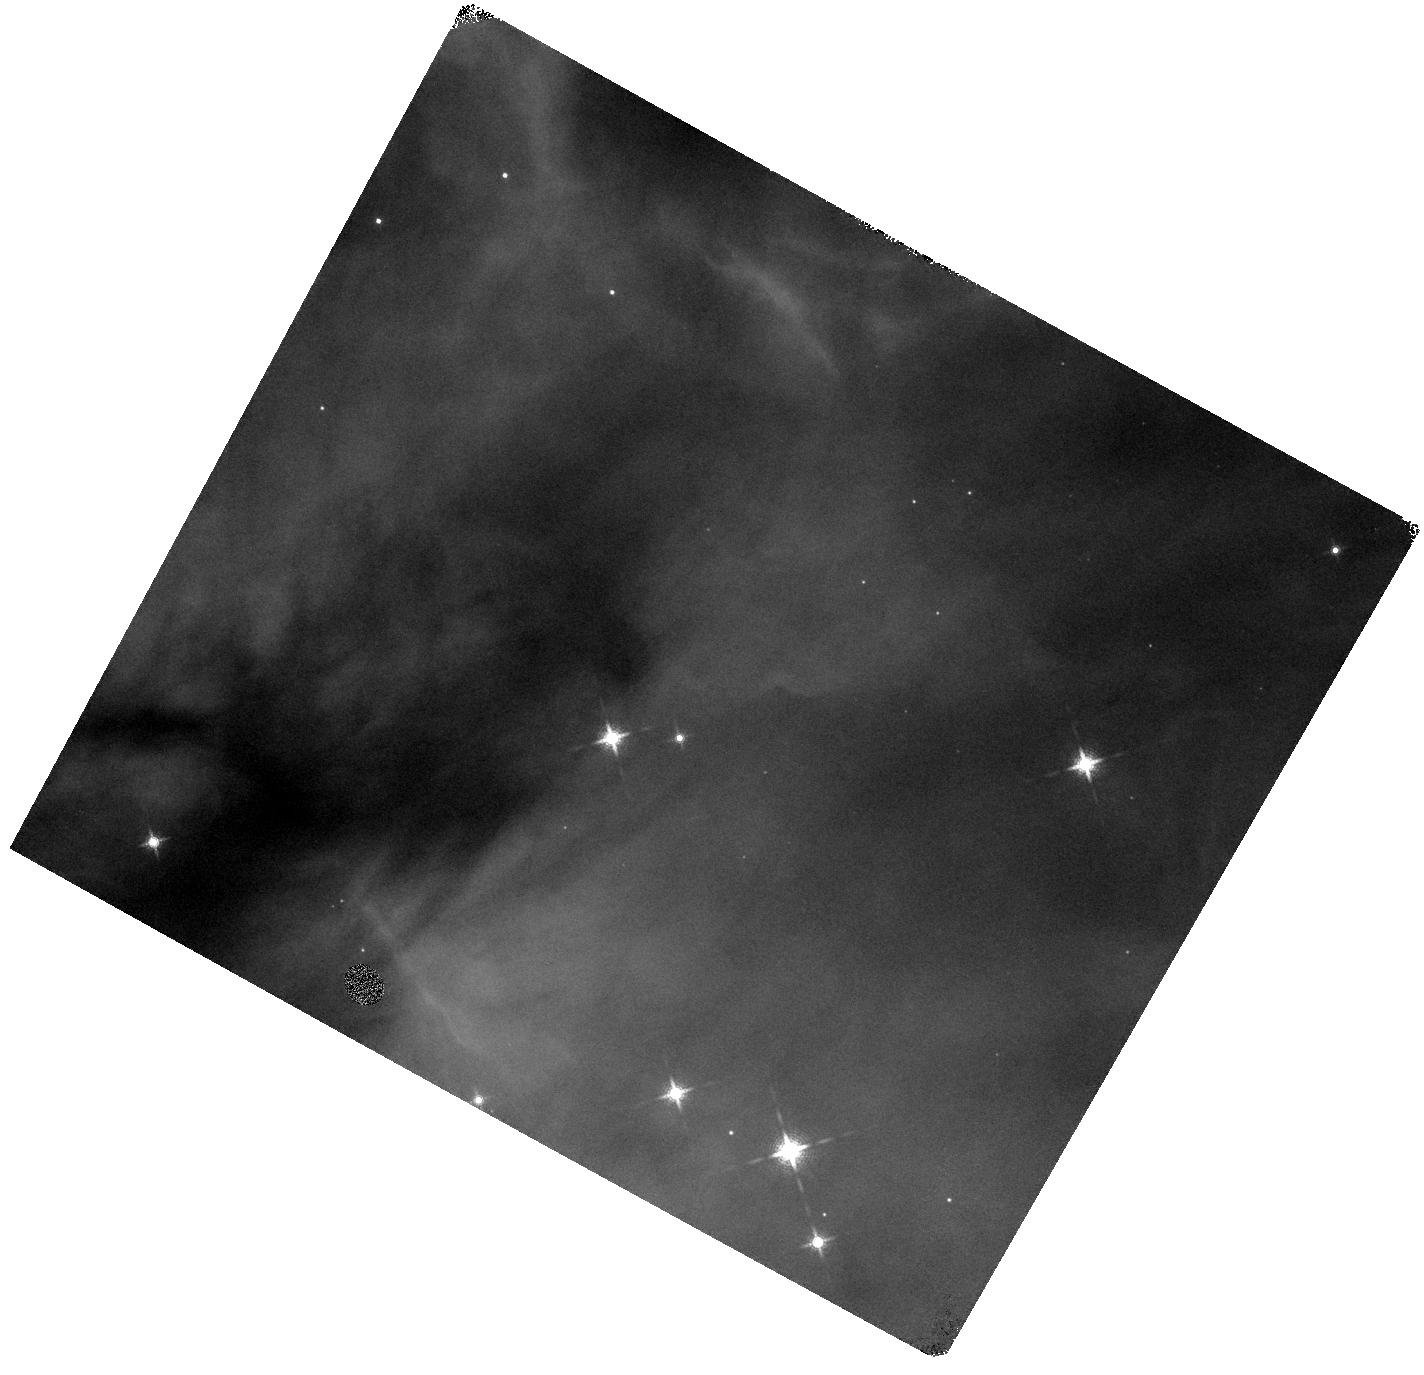
Target: NGC-2024-V02. Instrument: WFC3/IR. Filter: F139M. Exposure: 6 min. Observation ID: hst_15334_02_wfc3_ir_f139m_idje02

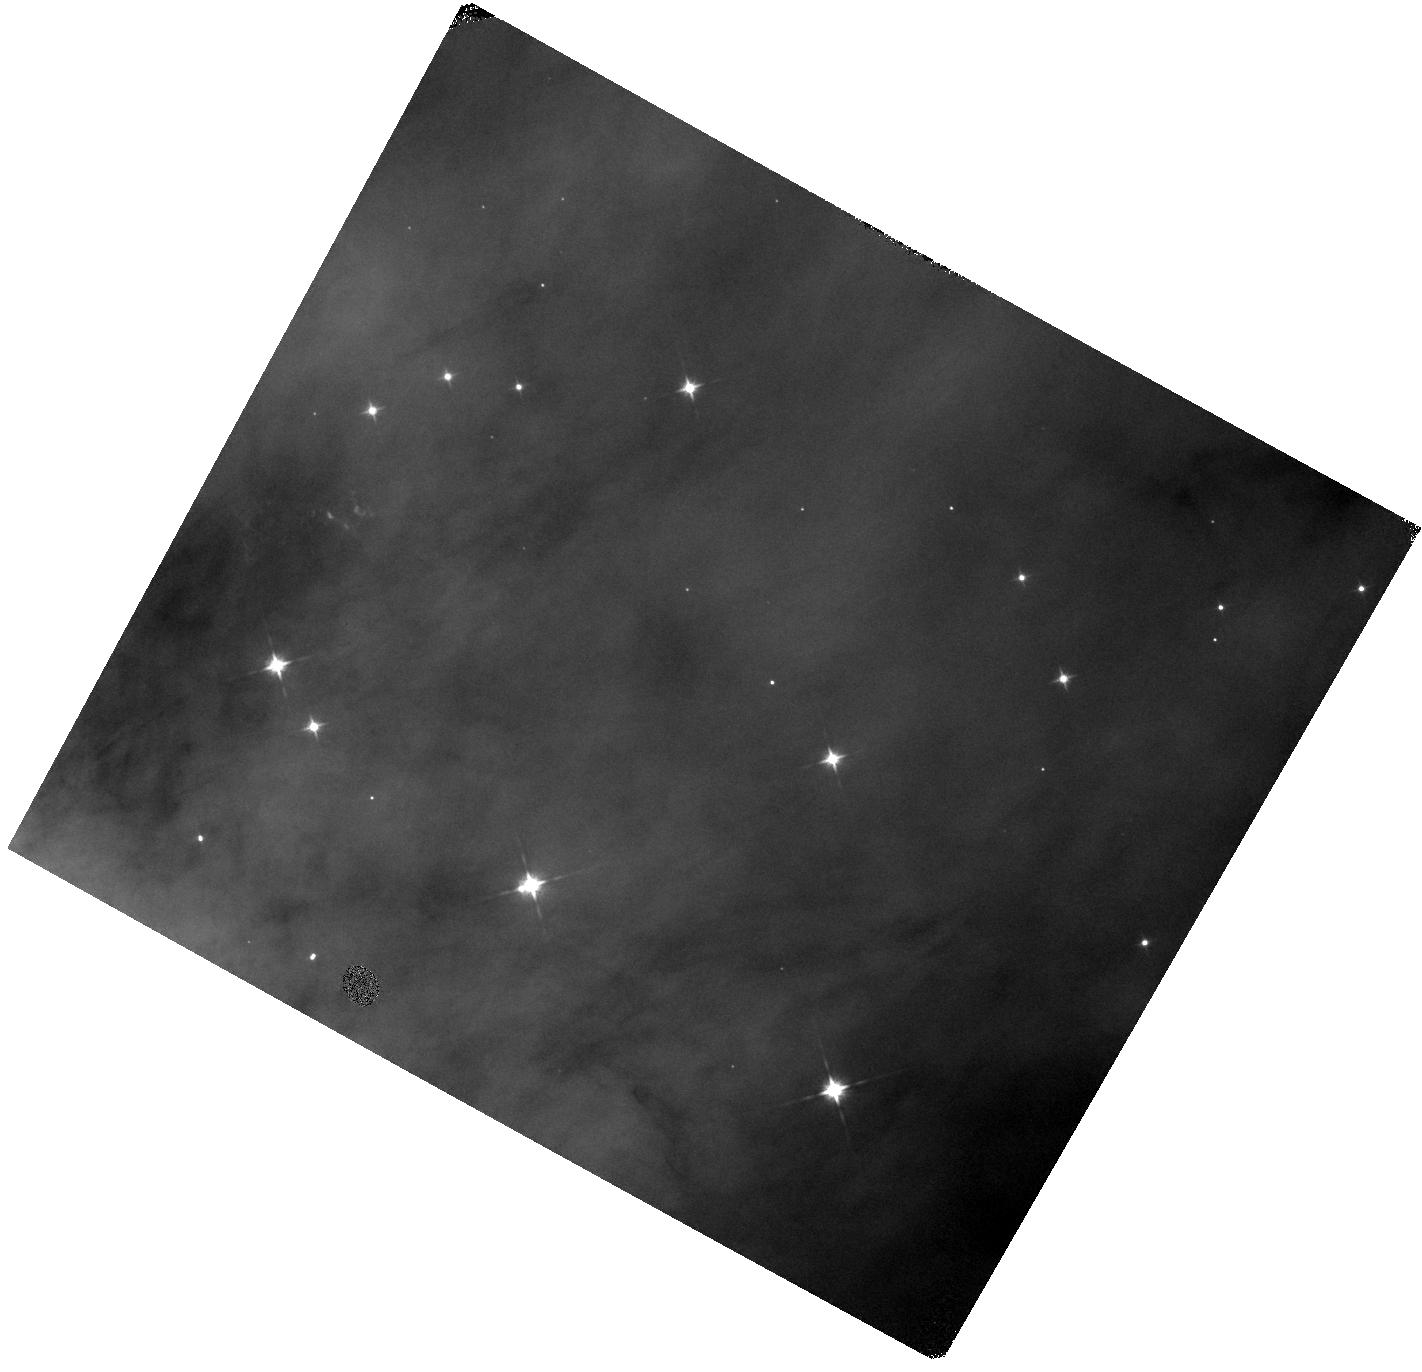
Target: NGC-2024-V05. Instrument: WFC3/IR. Filter: F105W. Exposure: 2 min. Observation ID: hst_15334_05_wfc3_ir_f105w_idje05

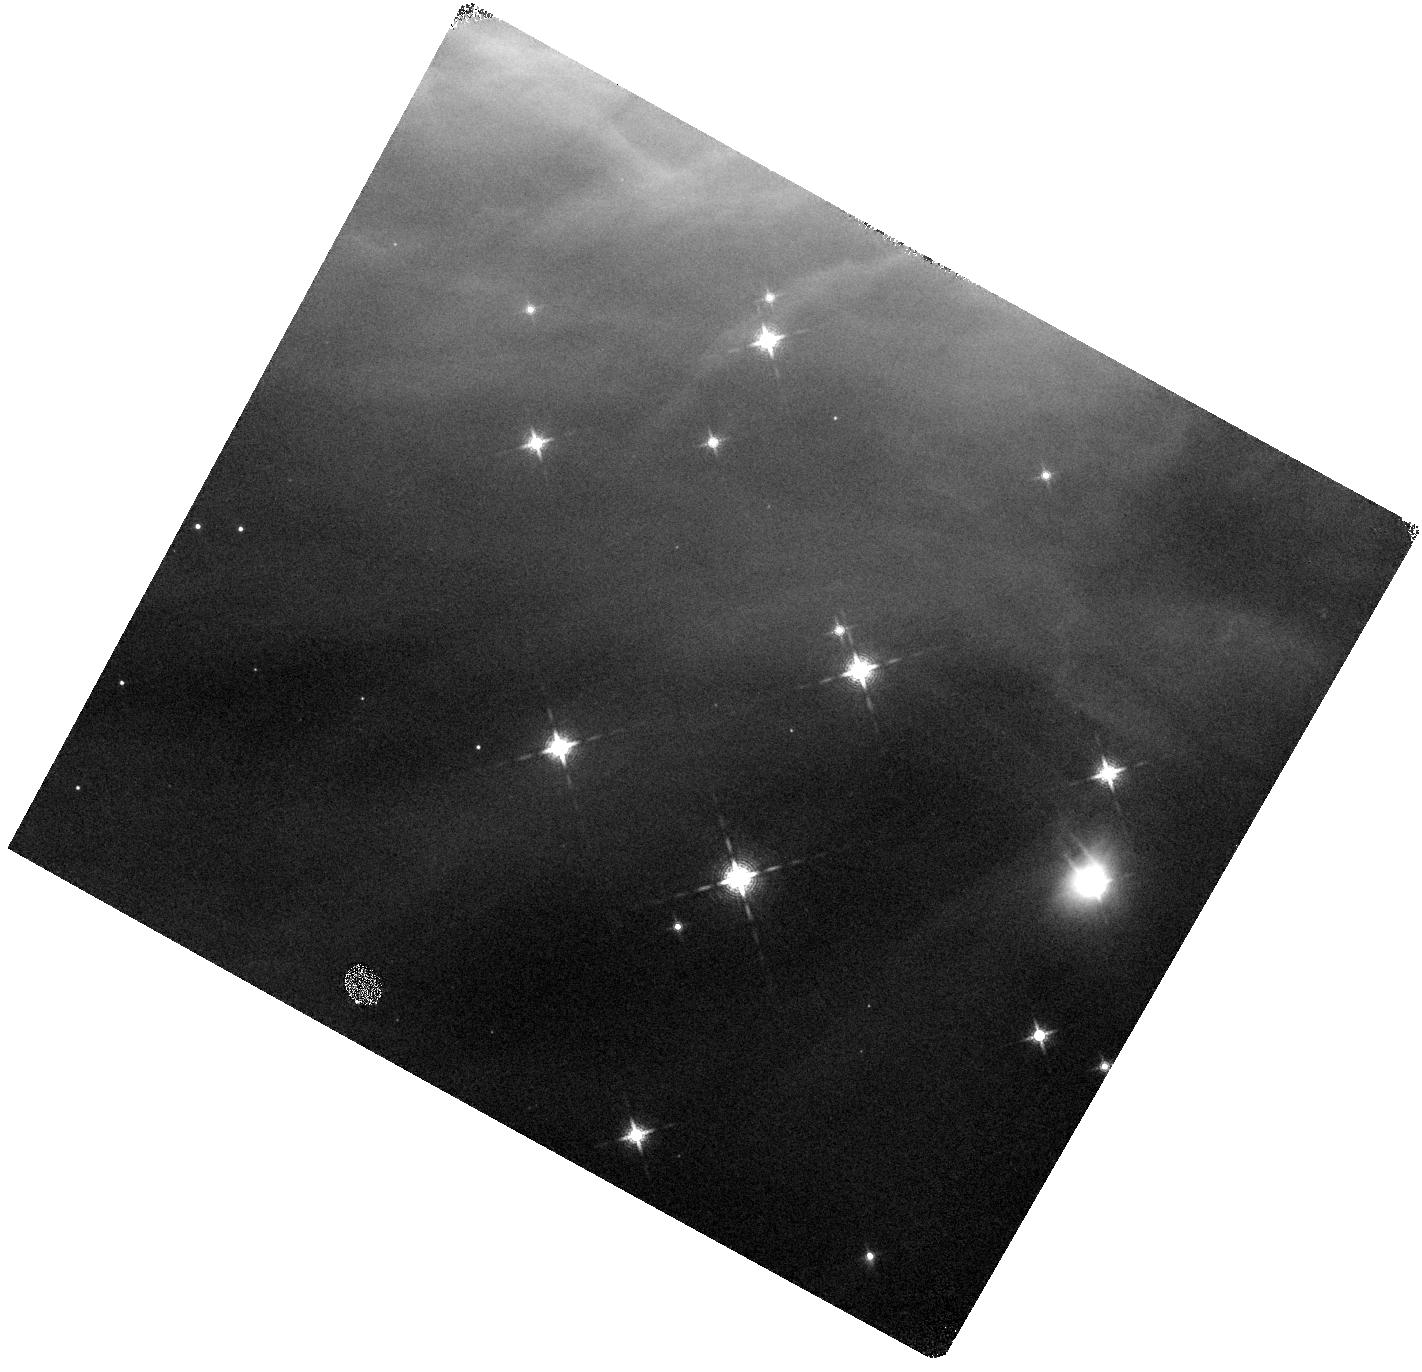
Target: NGC-2024-V19. Instrument: WFC3/IR. Filter: F139M. Exposure: 6 min. Observation ID: hst_15334_19_wfc3_ir_f139m_idje19

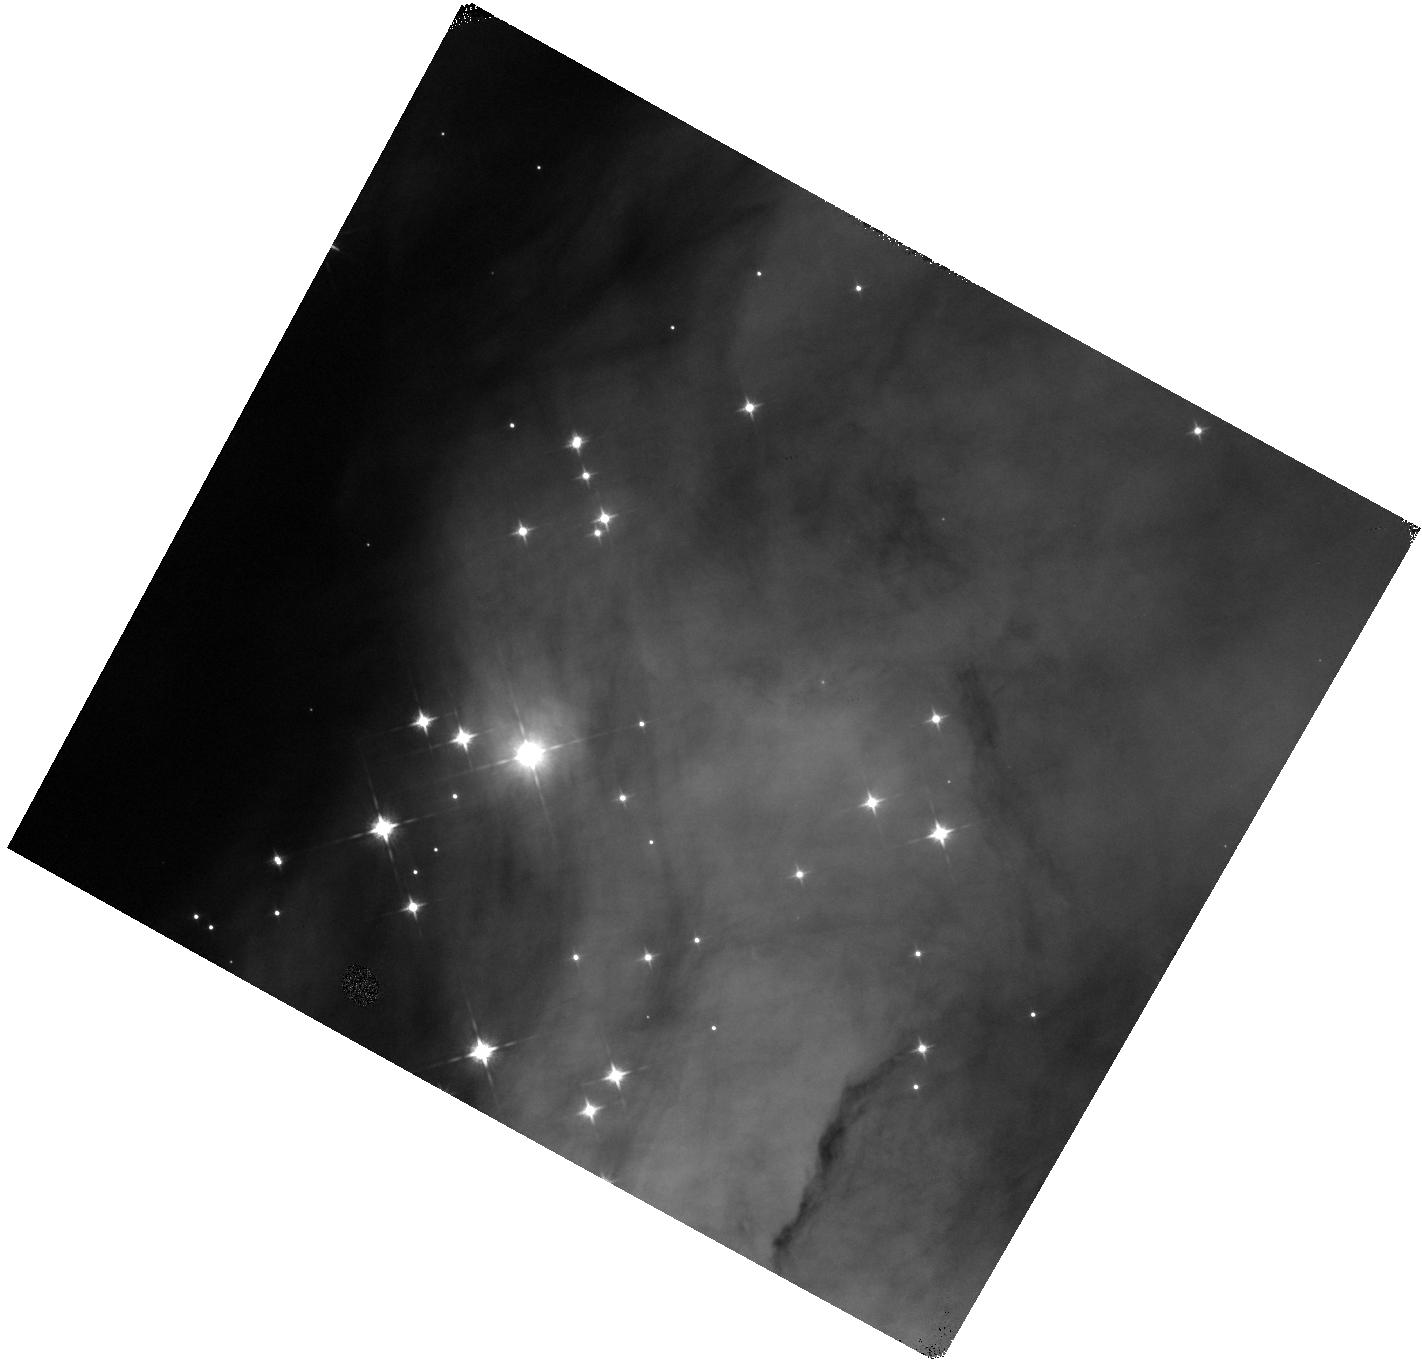
Target: NGC-2024-V06. Instrument: WFC3/IR. Filter: F105W. Exposure: 2 min. Observation ID: hst_15334_06_wfc3_ir_f105w_idje06

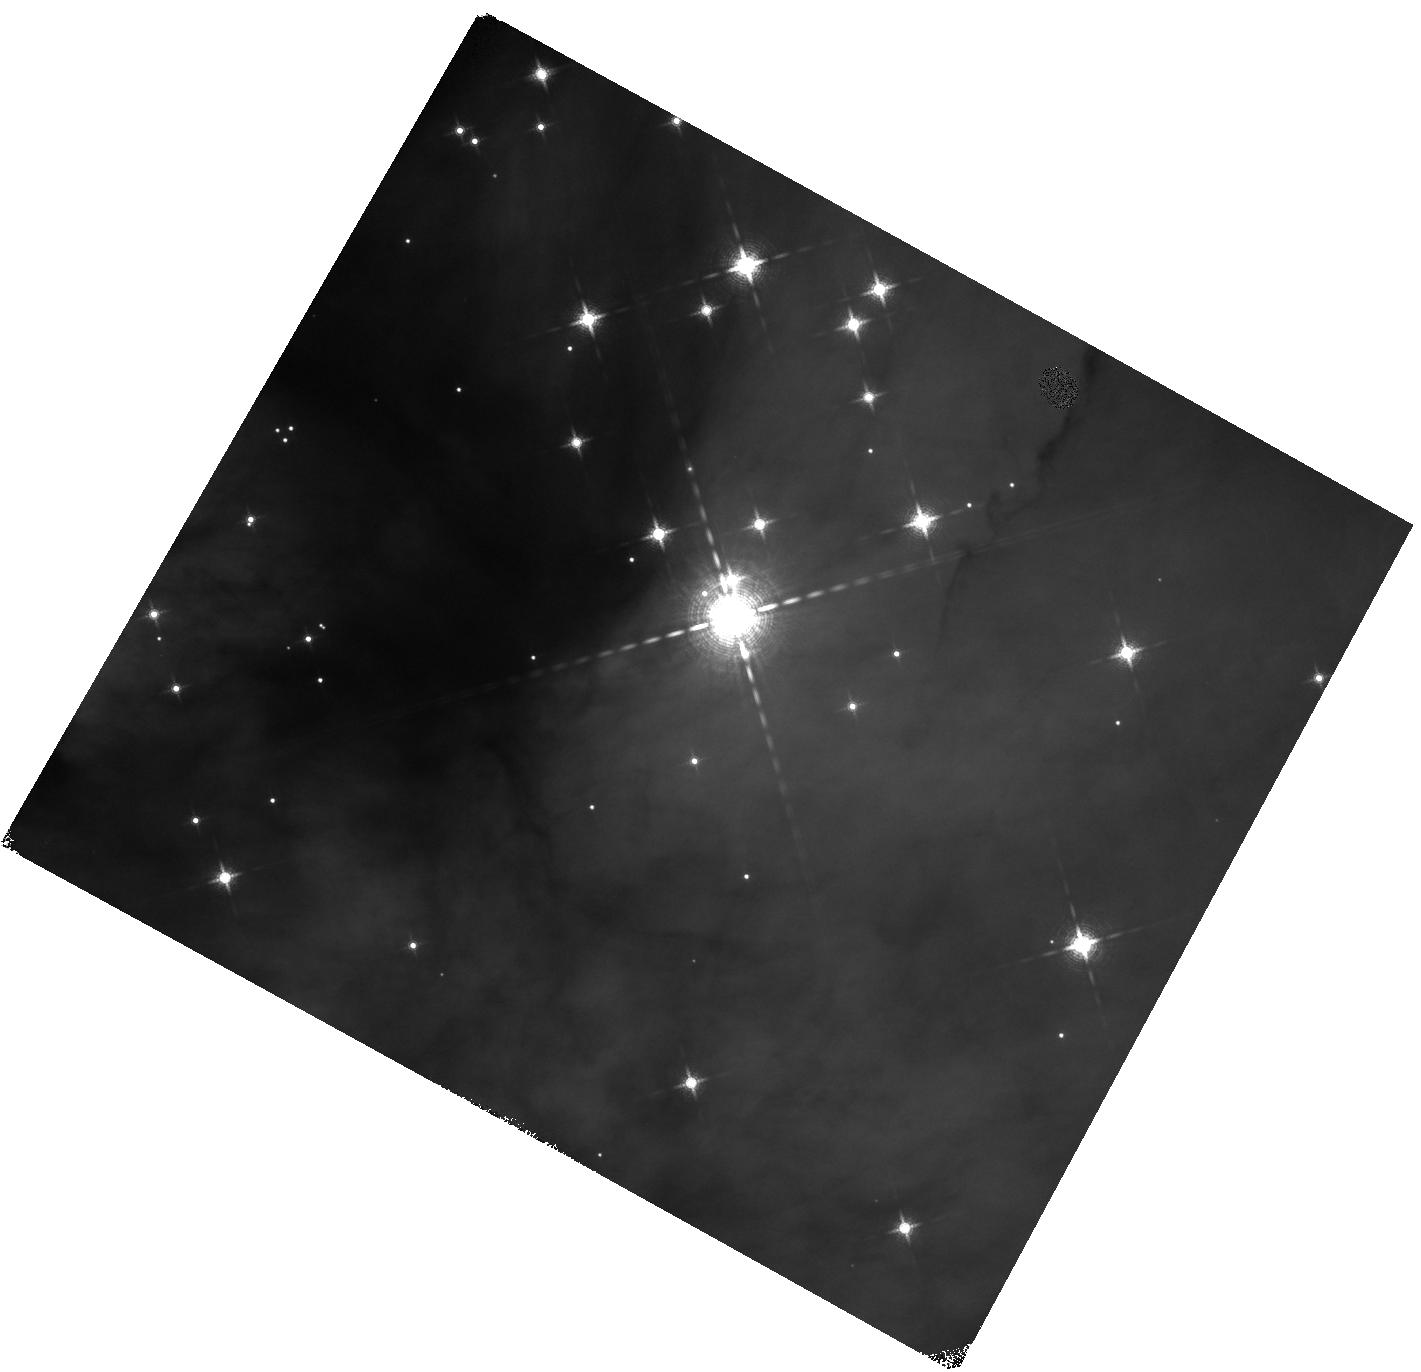
Target: NGC-2024-V10. Instrument: WFC3/IR. Filter: F139M. Exposure: 6 min. Observation ID: hst_15334_10_wfc3_ir_f139m_idje10

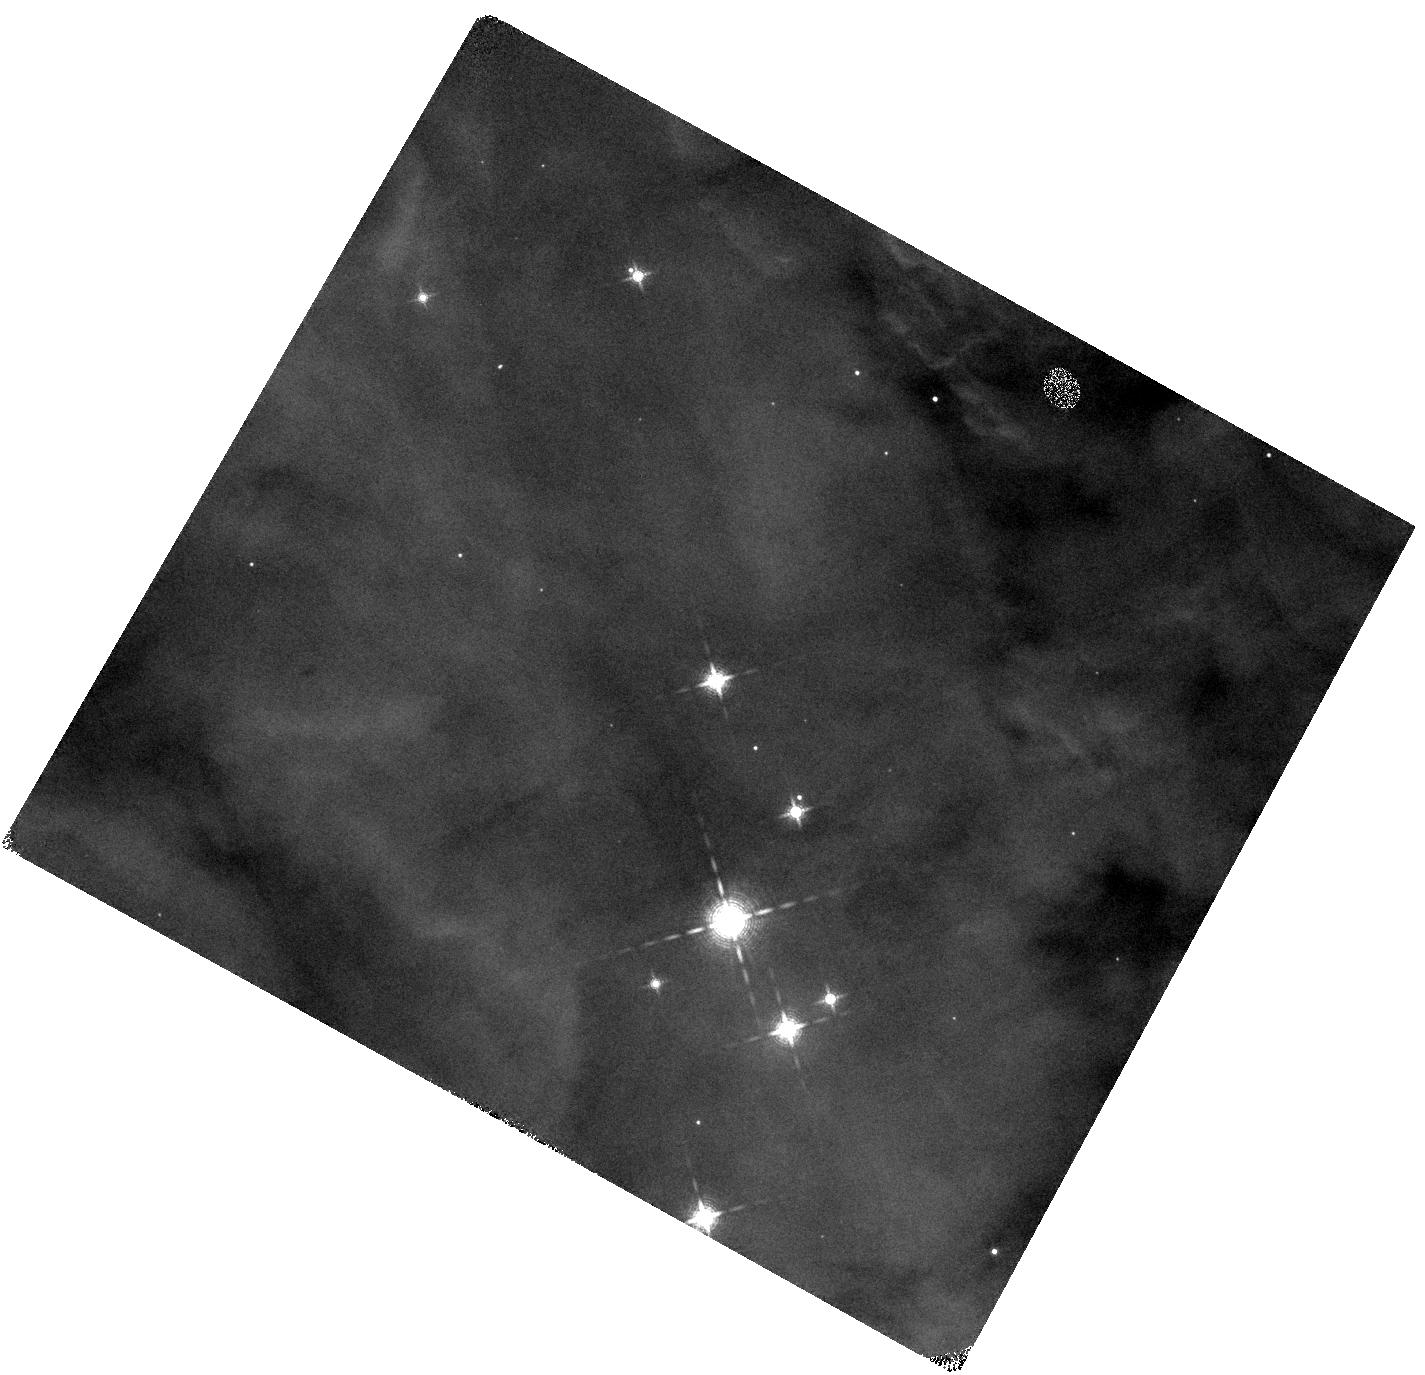
Target: NGC-2024-V04. Instrument: WFC3/IR. Filter: F139M. Exposure: 6 min. Observation ID: hst_15334_04_wfc3_ir_f139m_idje04

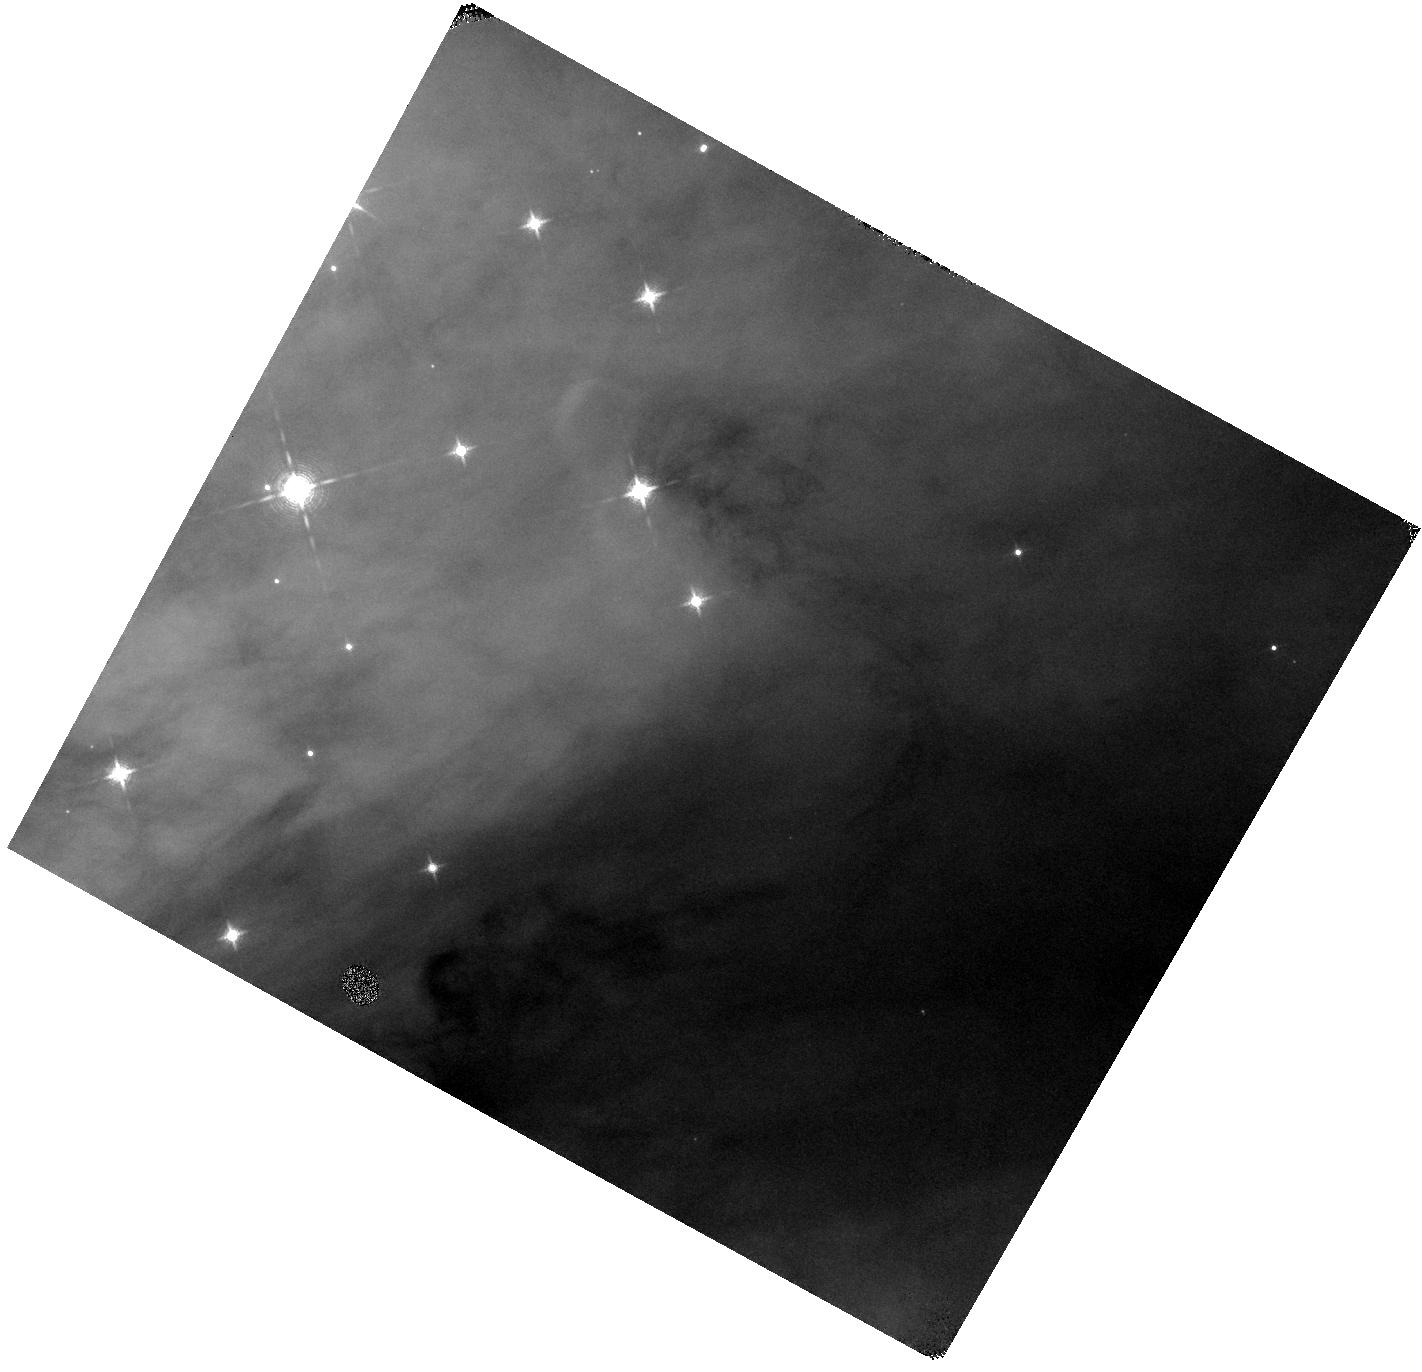
Target: NGC-2024-V09. Instrument: WFC3/IR. Filter: F130N. Exposure: 30 min. Observation ID: hst_15334_09_wfc3_ir_f130n_idje09

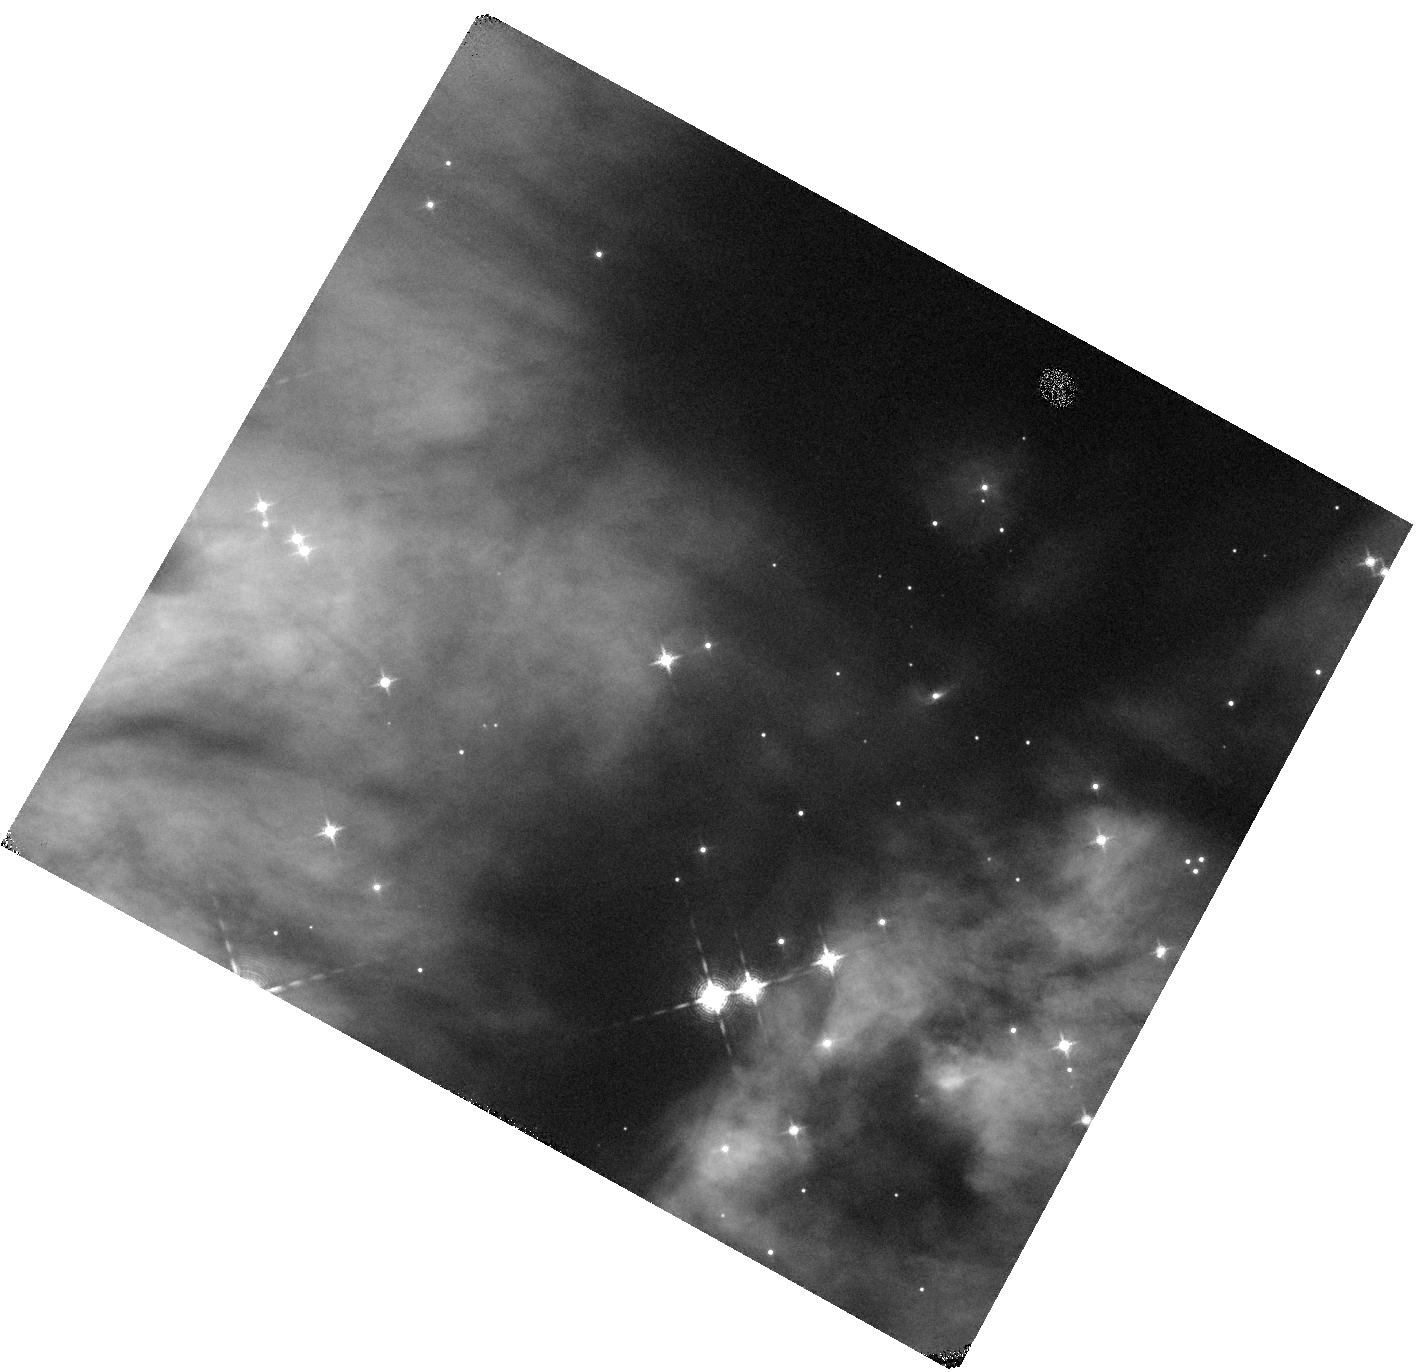
Target: NGC-2024-V11. Instrument: WFC3/IR. Filter: F130N. Exposure: 30 min. Observation ID: hst_15334_11_wfc3_ir_f130n_idje11

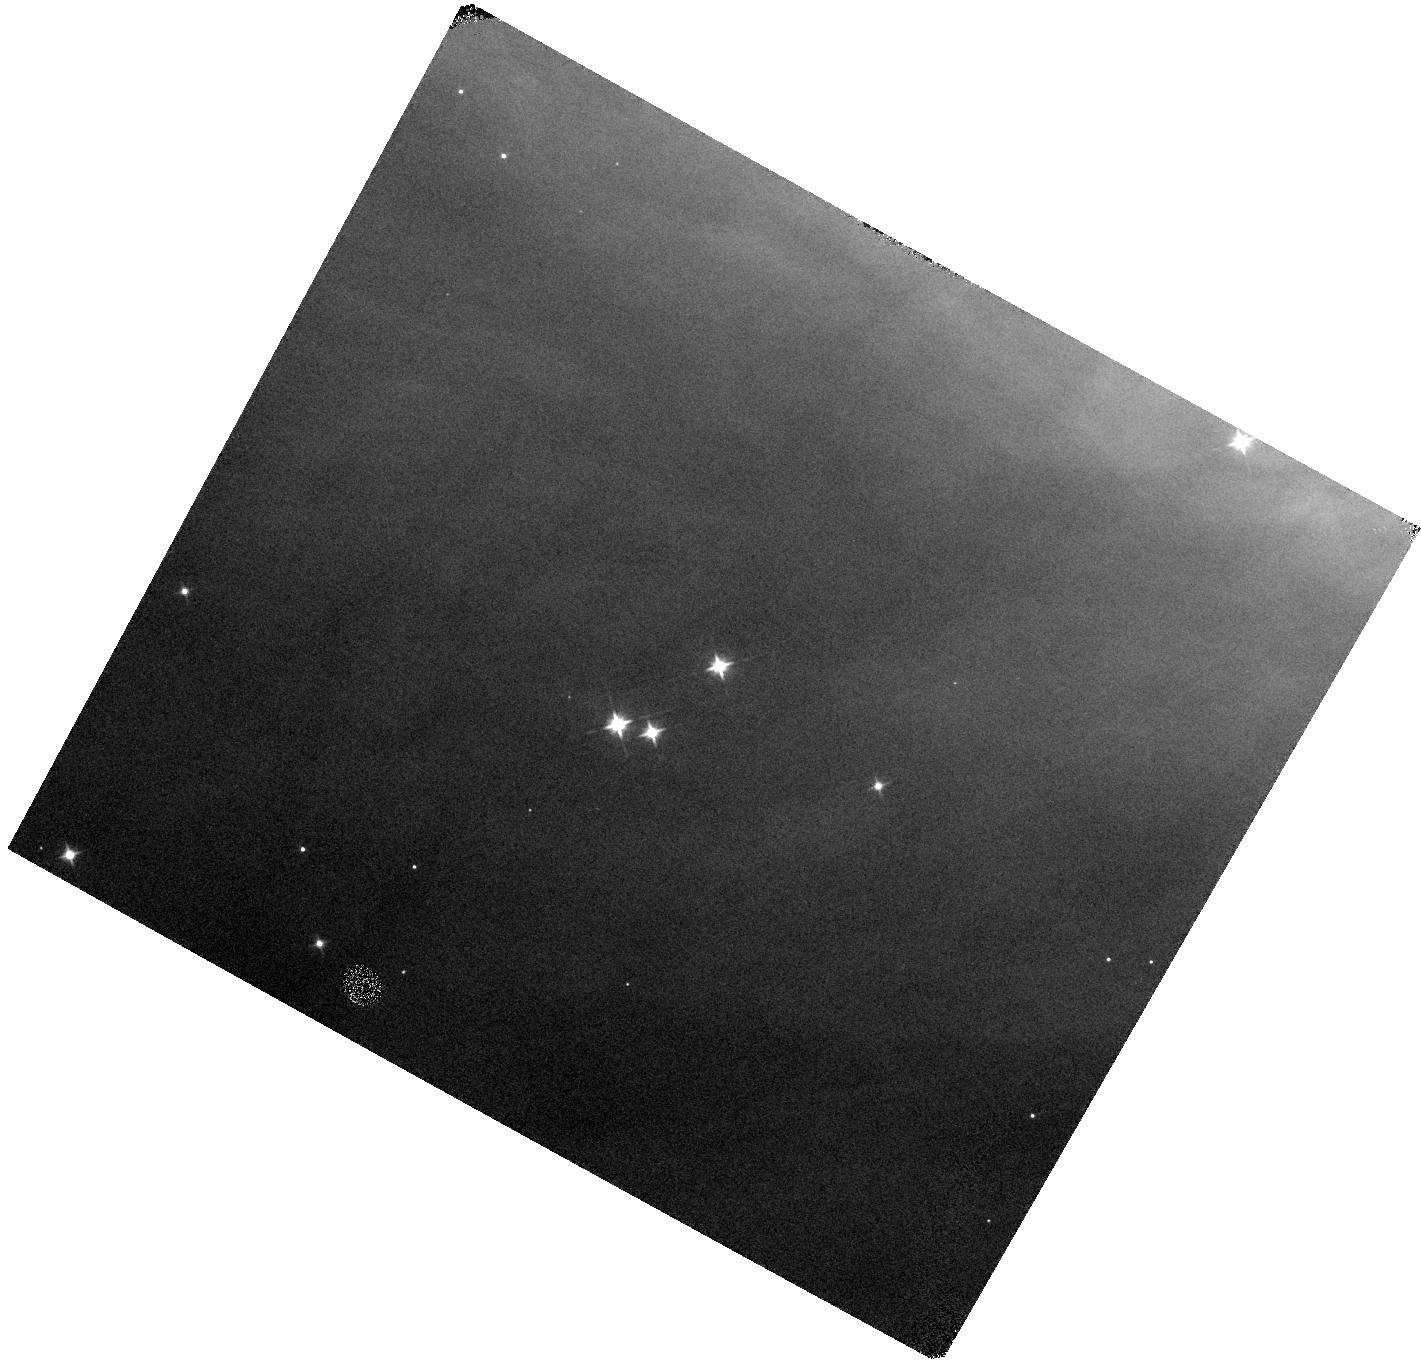
Target: NGC-2024-V20. Instrument: WFC3/IR. Filter: F105W. Exposure: 2 min. Observation ID: hst_15334_20_wfc3_ir_f105w_idje20

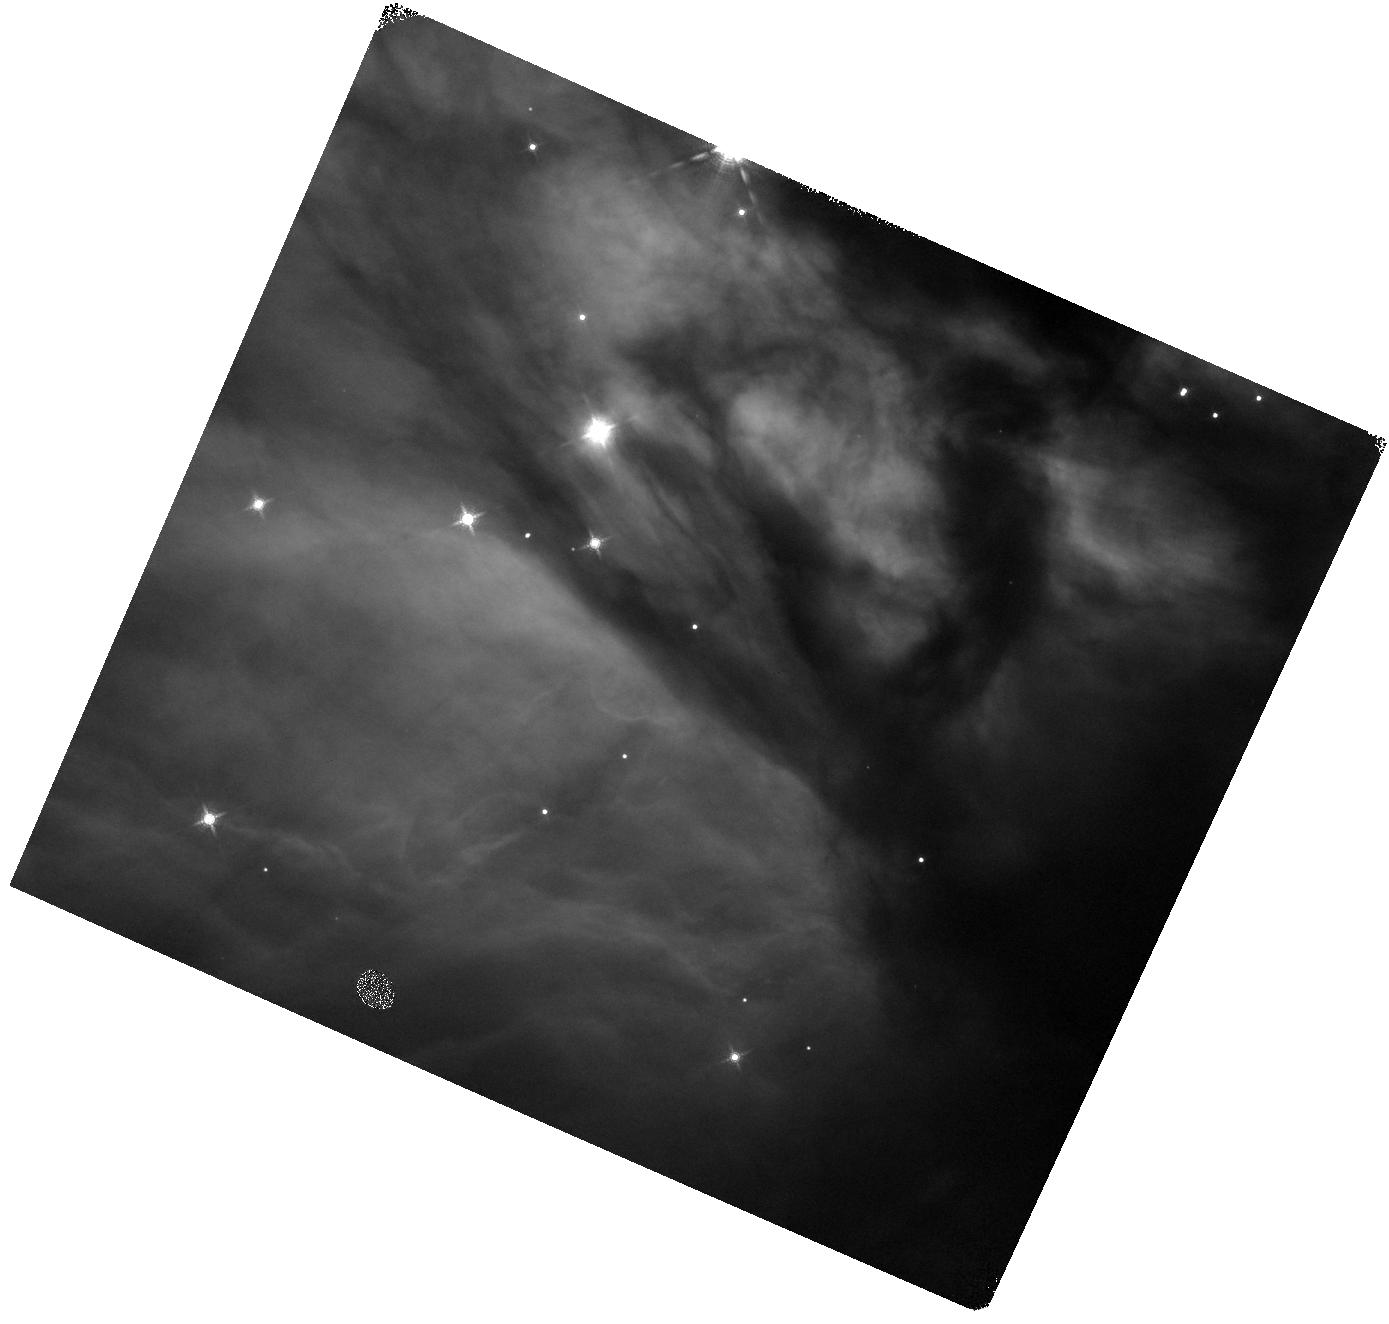
Target: NGC-2024-V15. Instrument: WFC3/IR. Filter: F139M. Exposure: 6 min. Observation ID: hst_15334_15_wfc3_ir_f139m_idje15

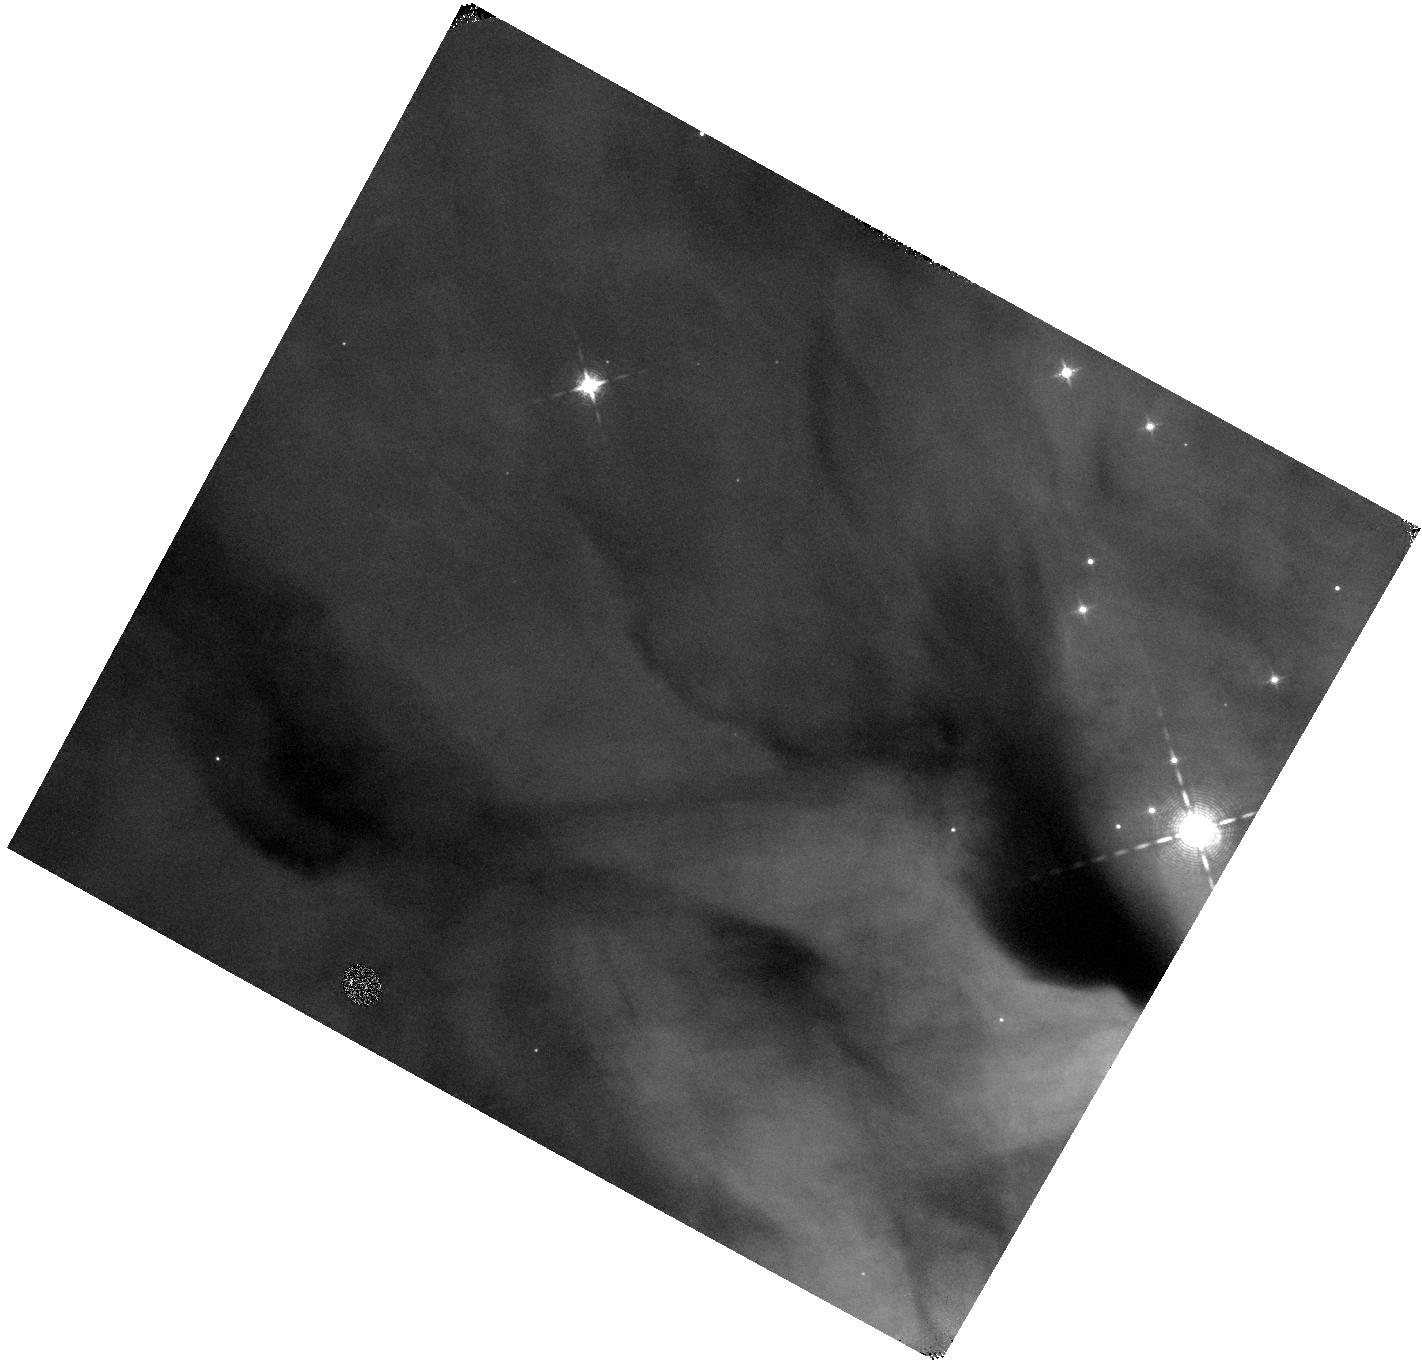
Target: NGC-2024-V12. Instrument: WFC3/IR. Filter: F130N. Exposure: 30 min. Observation ID: hst_15334_12_wfc3_ir_f130n_idje12

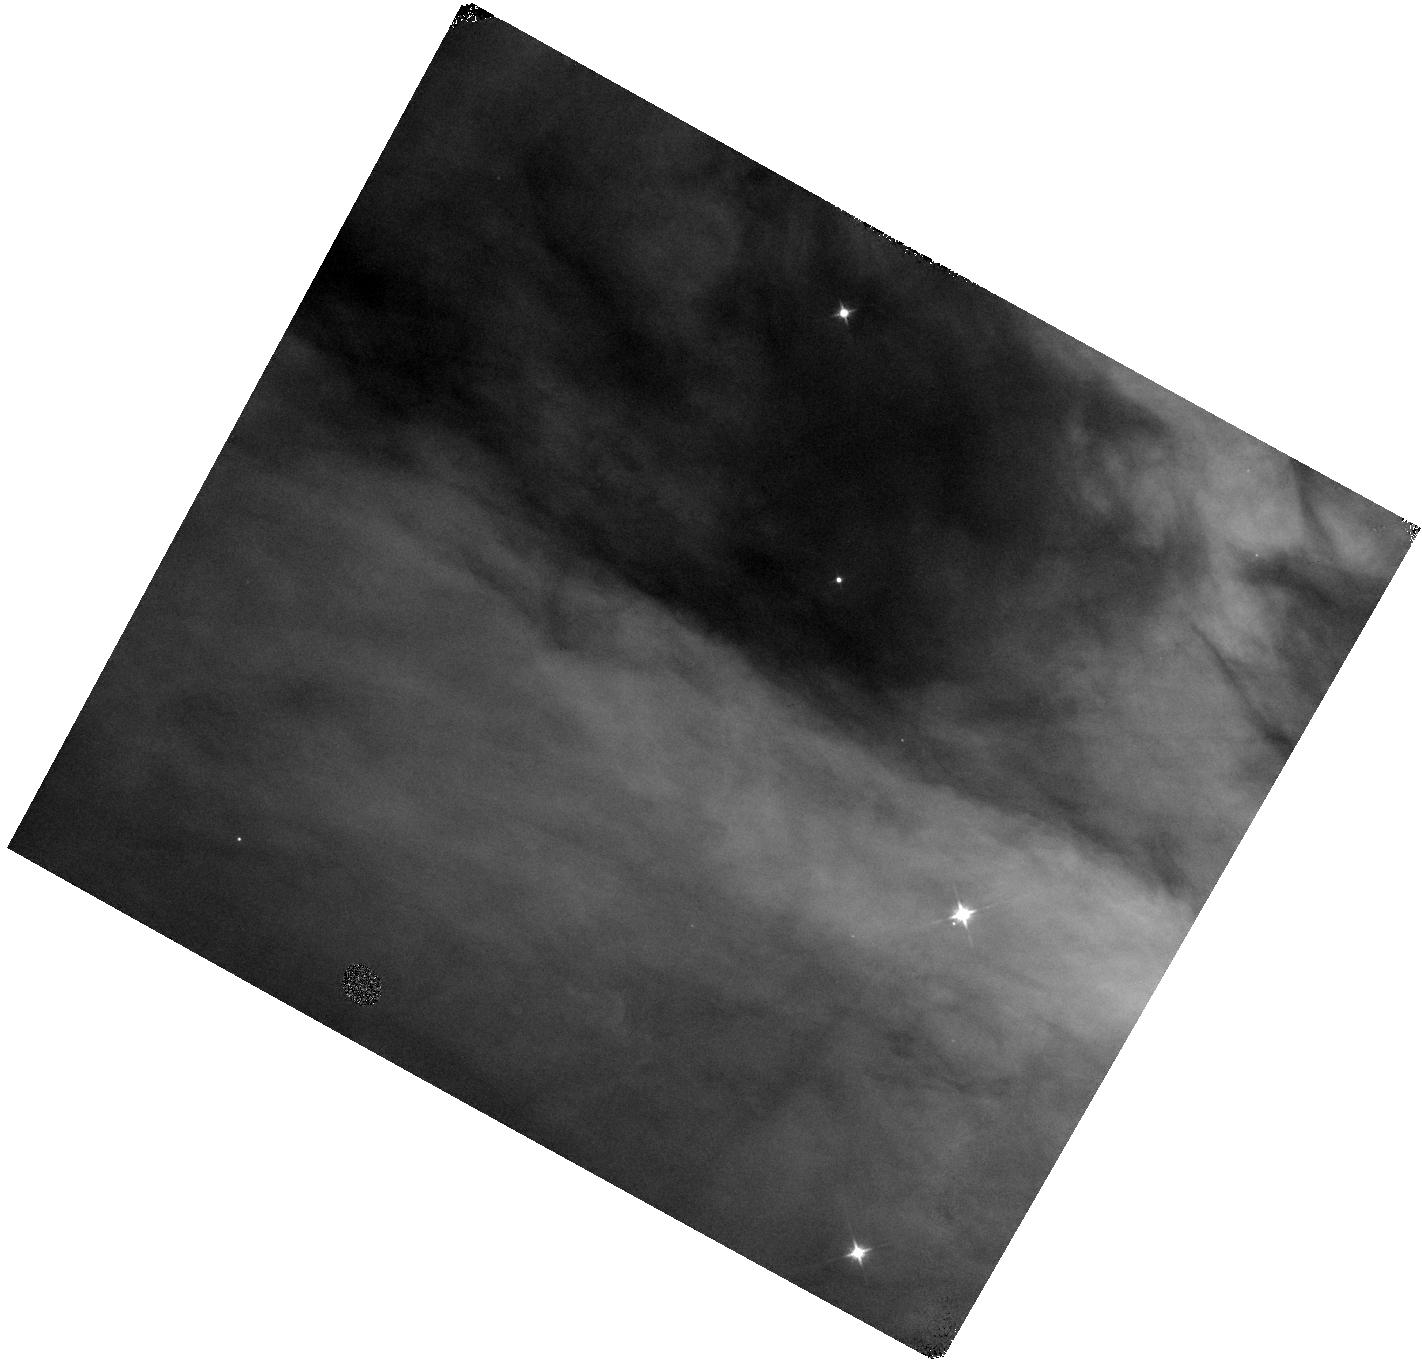
Target: NGC-2024-V16. Instrument: WFC3/IR. Filter: F105W. Exposure: 2 min. Observation ID: hst_15334_16_wfc3_ir_f105w_idje16

Towards high accuracy tests on the substellar IMF in young clusters. A survey in NGC 2024. (PI: Da Rio, Nicola)

Measuring the Initial Mass Function in young clusters, and testing its universality, is a fundamental benchmark to constrain the physical processes and theoretical models of star formation. The shape and universality of the stellar IMF are well known. Our observational characterization of the substellar IMF, on the other hand, remains more uncertain, along with its possible environmental variations. Because of this, the physical processes that play a role in the formation of brown dwarfs are not fully constrained. In Cycle 22 we were awarded HST time to carry out the deepest spectro-photometric census of BDs in a young cluster: the Orion Nebula Cluster. Through deep WFC3/IR narrow band imaging, we are able to obtain Teff and A_V down to ~15Mjup. Preliminary analysis limited to a portion of the total field of view allows us to classify several hundreds BDs, place them in the HRD and obtain, for an extinction limited sample, the complete and consistent IMF down to planetary masses. The substellar slope is consistent with the Galactic IMF but a rapid drop is found at the H-burning limit. We propose to carry out a nearly identical survey with HST in a younger, less massive nearby cluster: NGC2024 in the Flame Nebula. This will allow us to derive the complete census of the young population down to planetary masses, derive the IMF, enabling a consistent comparison with the results in the ONC. We will specifically look for statistically significant IMF variations with environmental properties (cluster mass, density) and investigate primordial mass segregation in the substellar regime. These results will significantly help to constrain the mechanisms involved in BD formation.